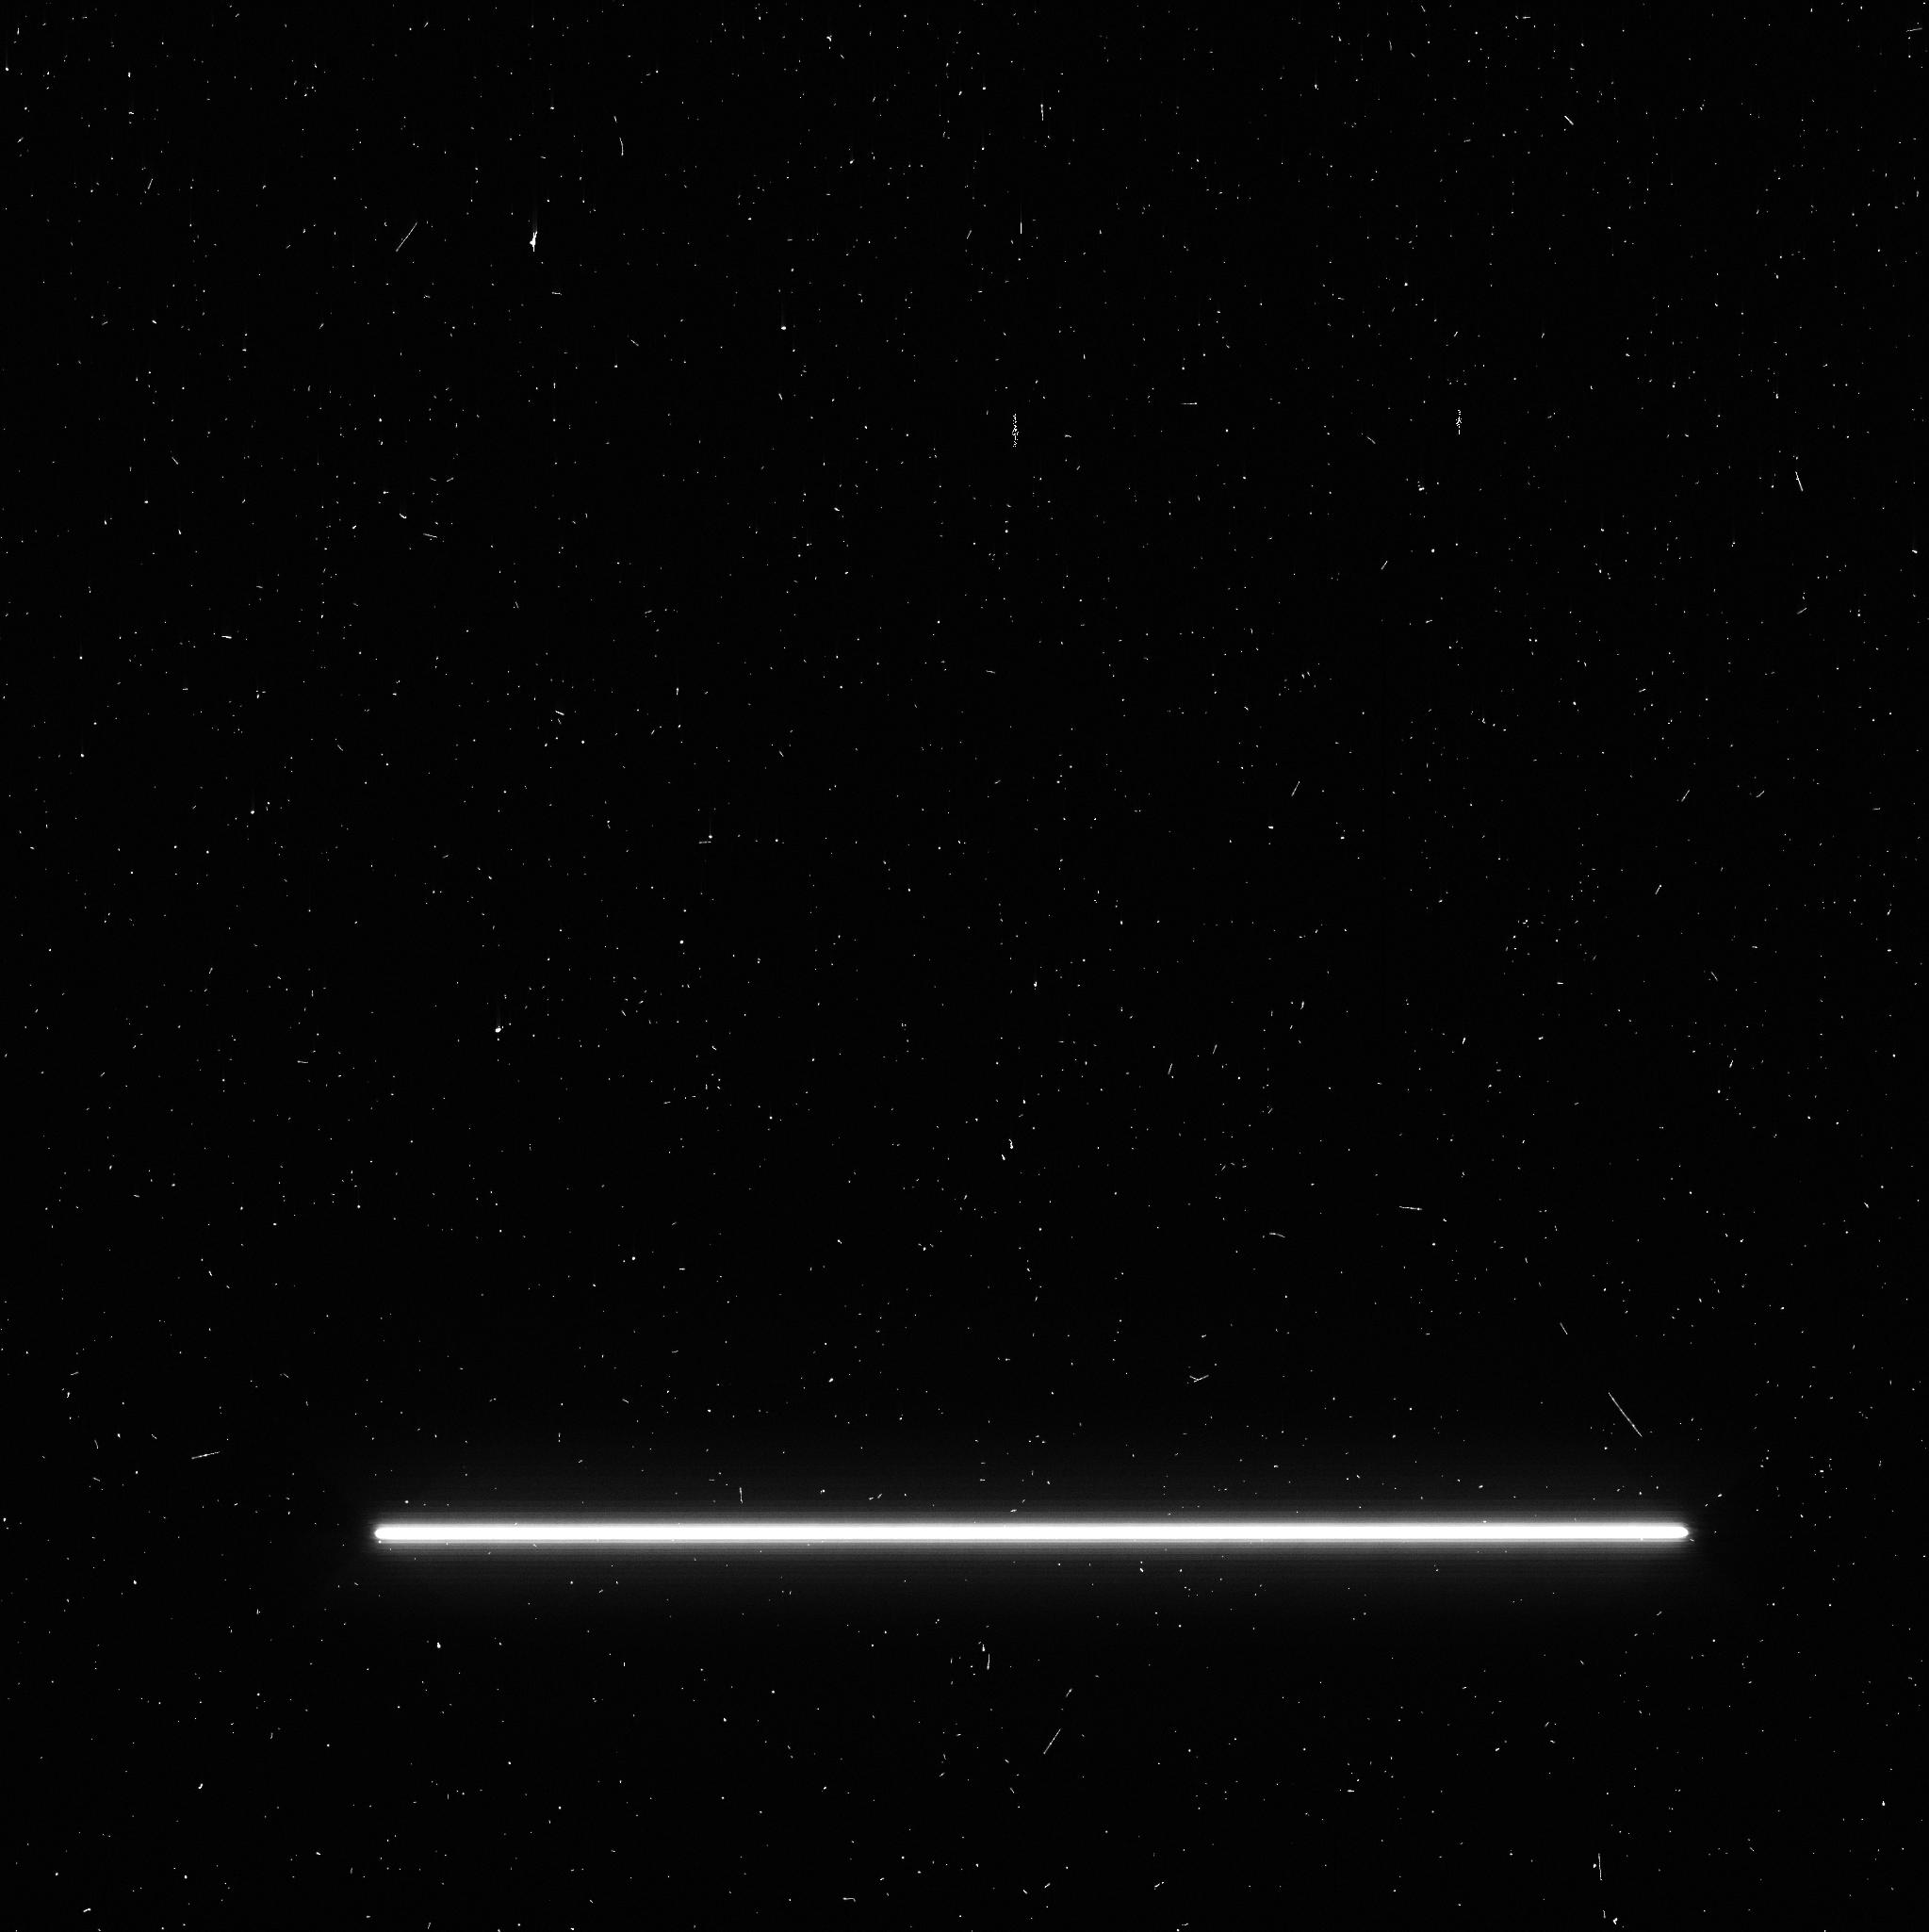
Target: -BET-PIC
Instrument: WFC3/UVIS
Filter: F953N
Exposure: 2 min
Observation ID: idjo06b7q

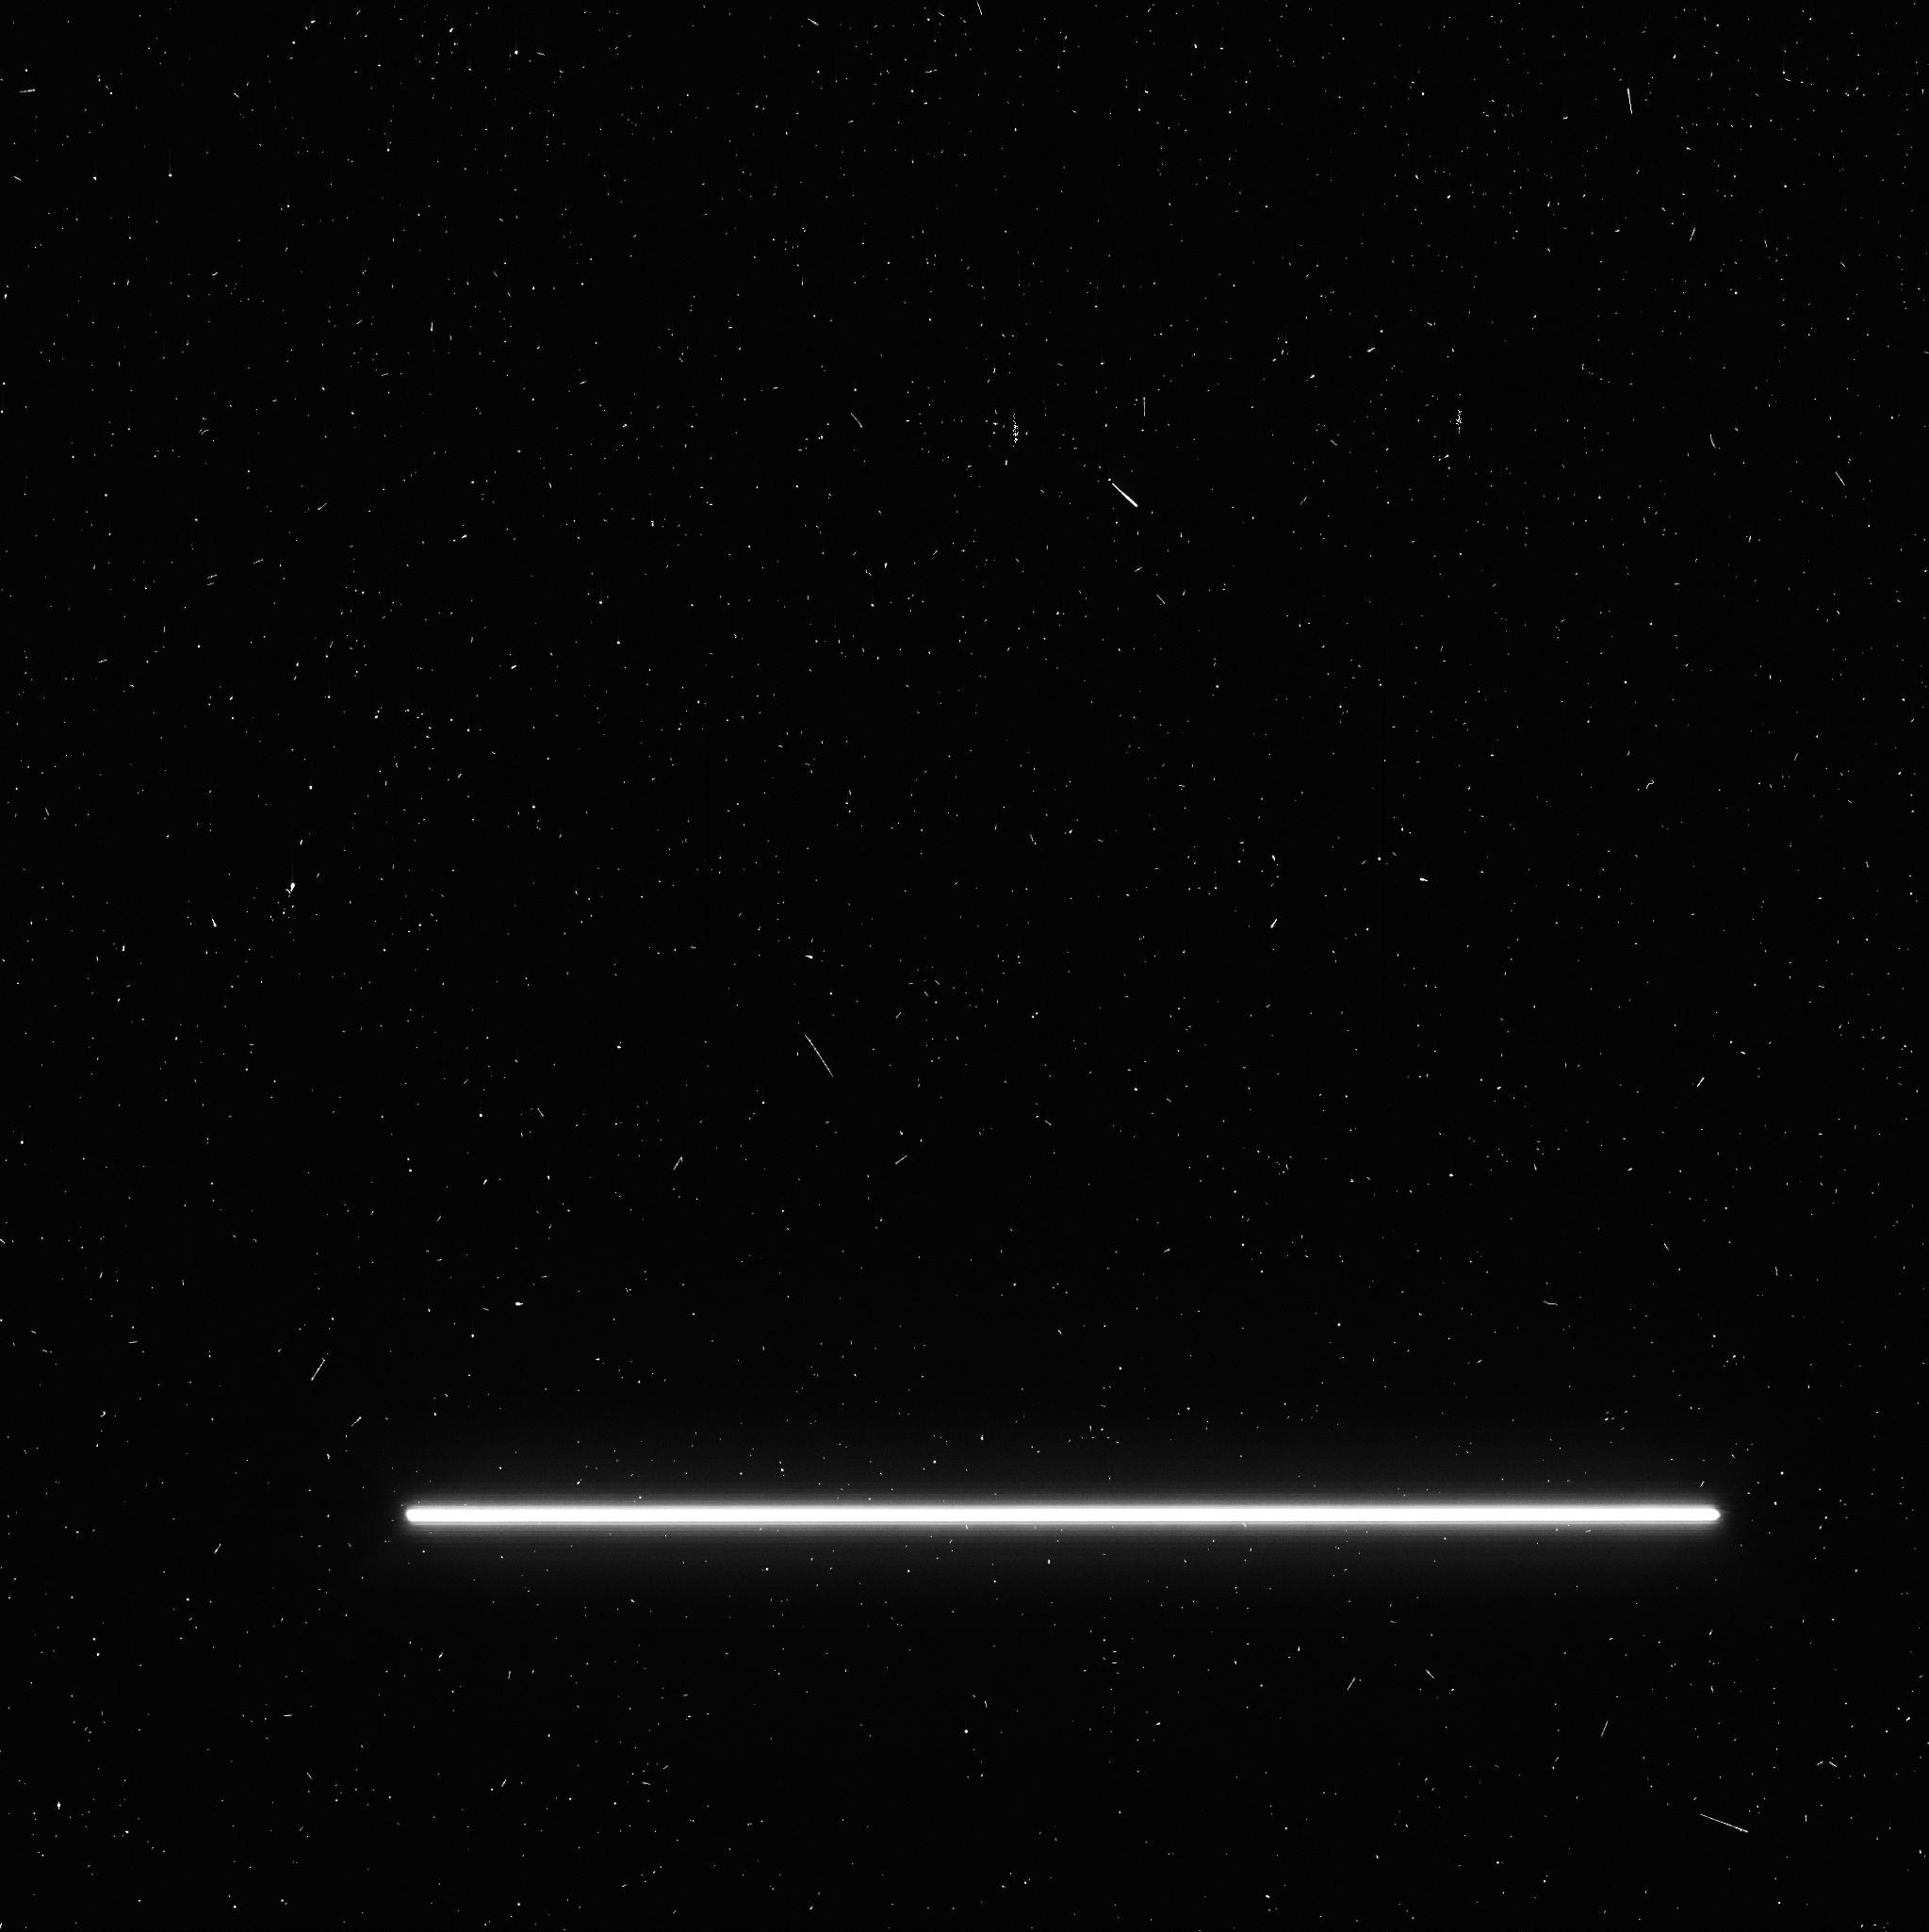
Target: -BET-PIC
Instrument: WFC3/UVIS
Filter: F953N
Exposure: 2 min
Observation ID: idjo04fdq

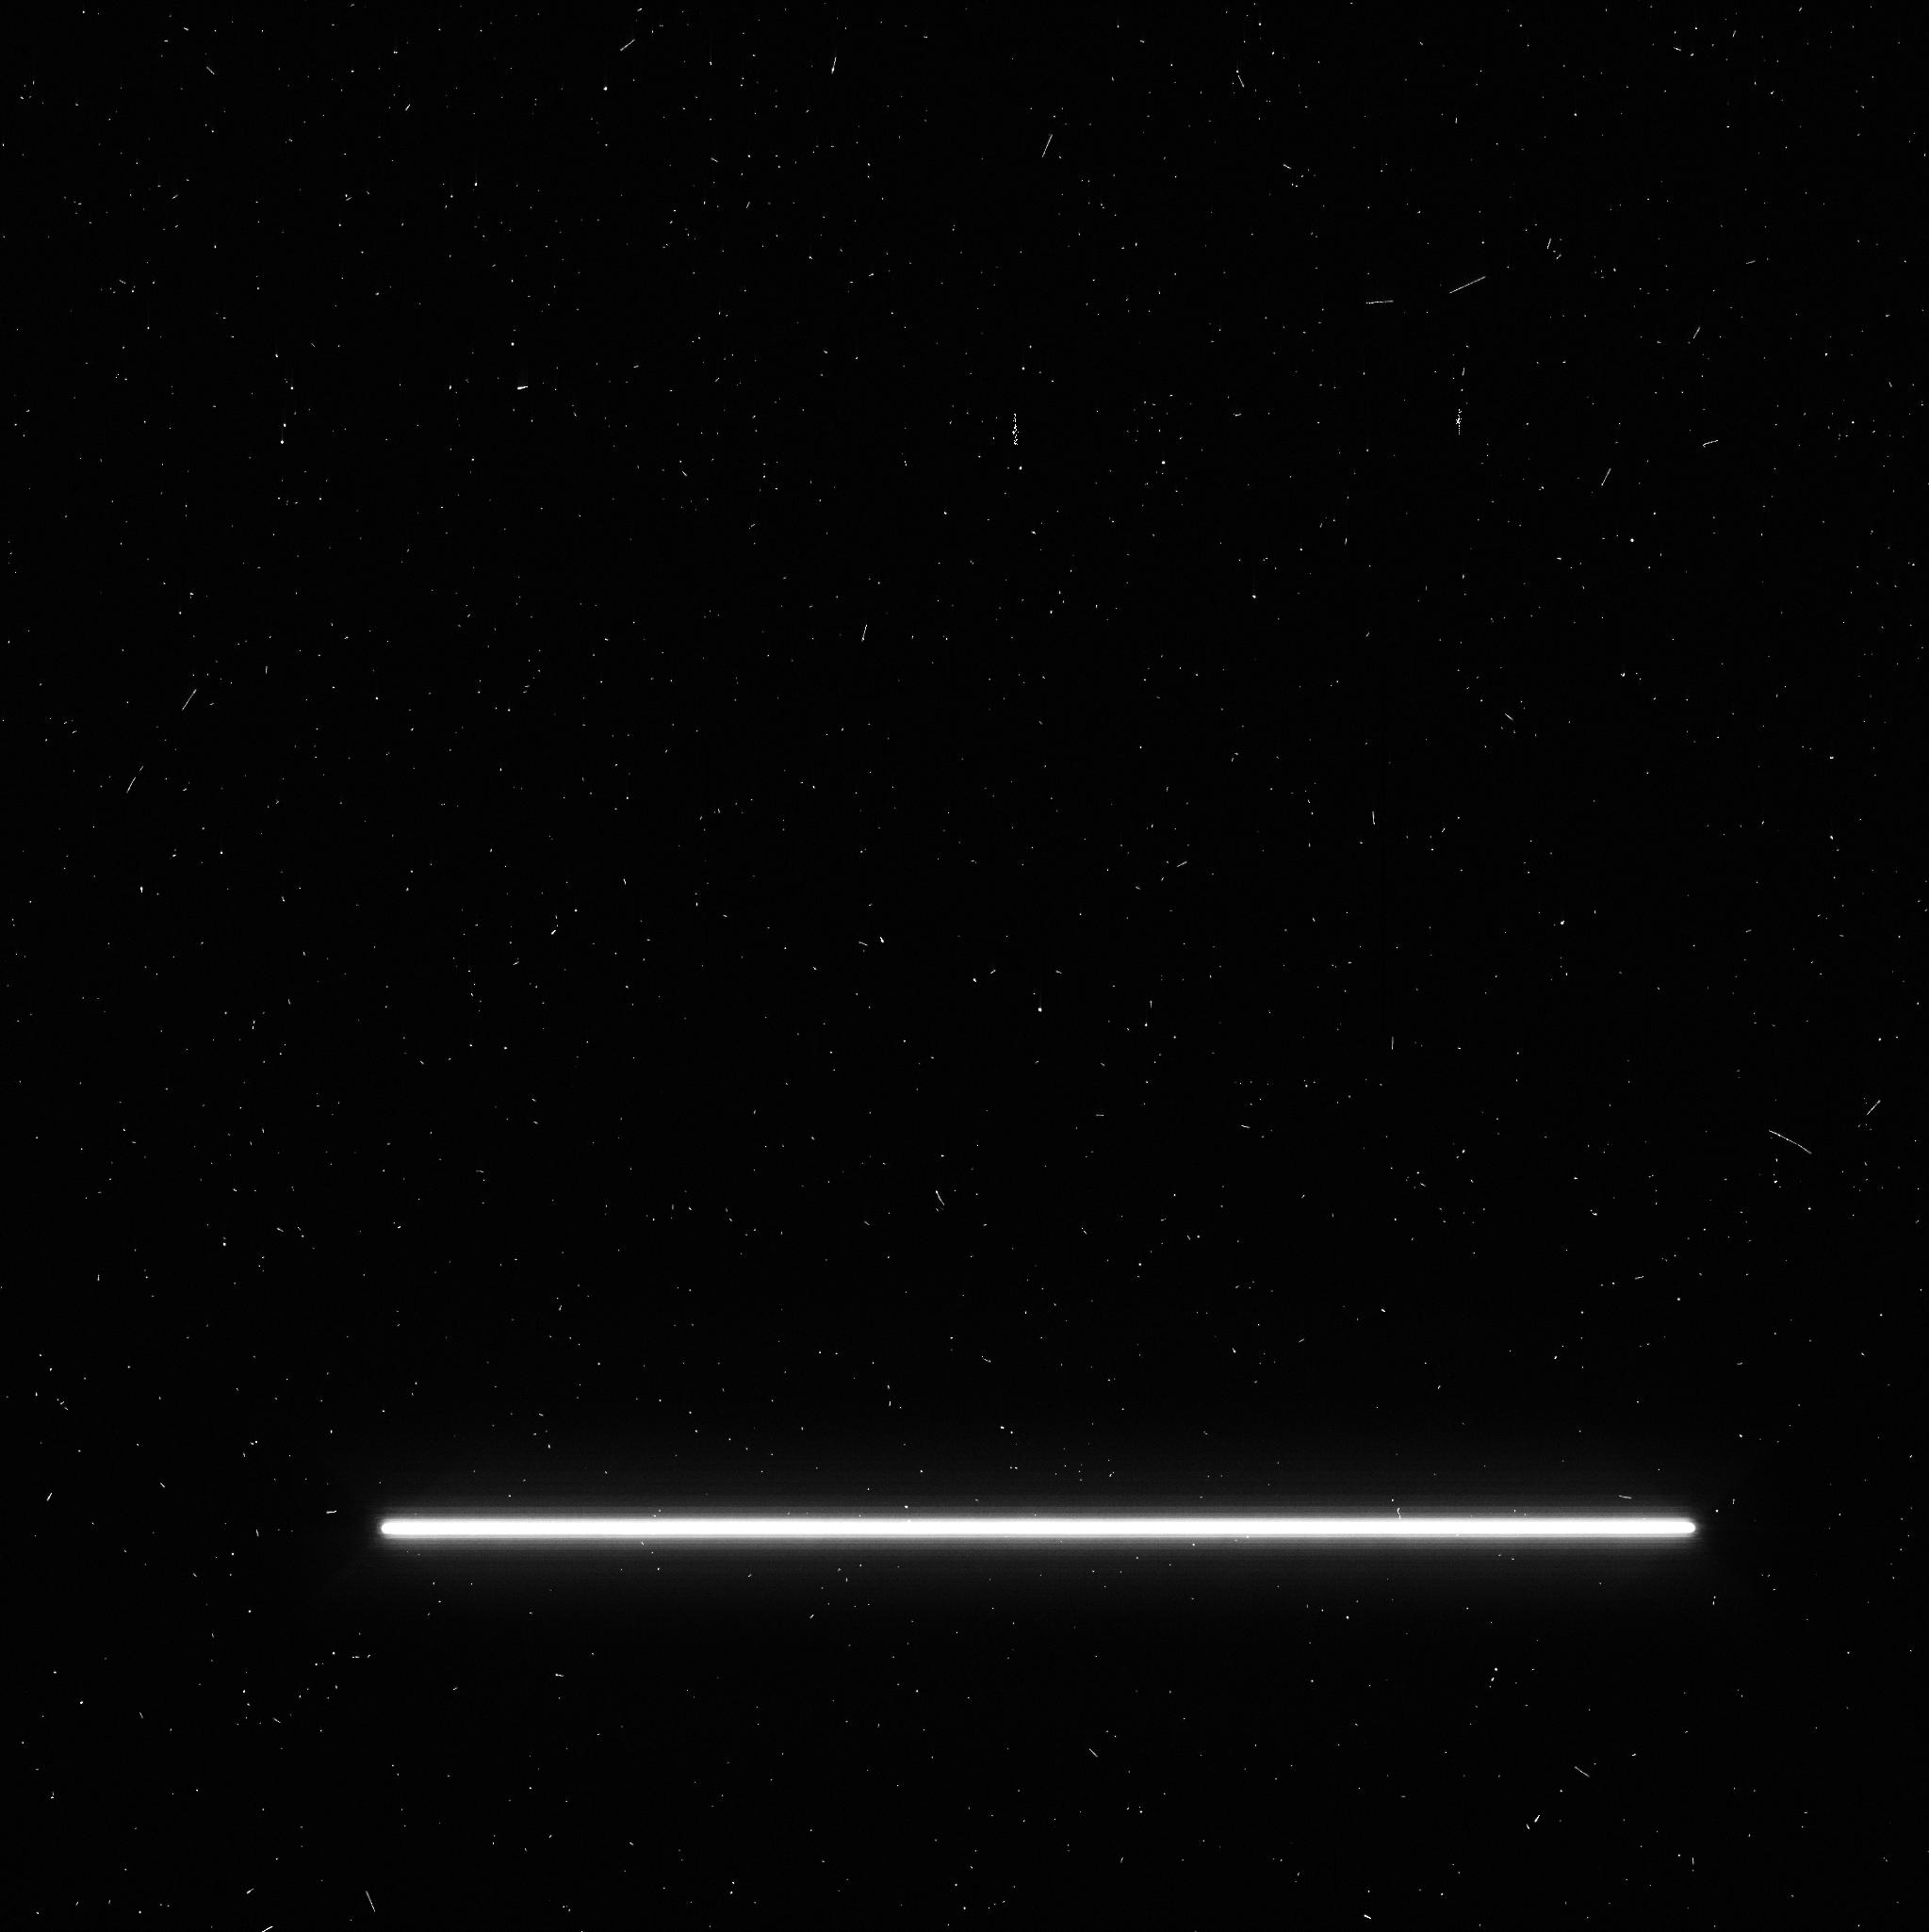
Target: -BET-PIC
Instrument: WFC3/UVIS
Filter: F953N
Exposure: 2 min
Observation ID: idjo05s0q

Probing the young circumplanetary environment of Beta Pic b during transit egress (PI: Wang, Jason J.)

Among the thousands of known exoplanets, Beta Pic b is the only directly imaged exoplanet with a nearly edge-on orbit. We show that the latest astrometric measurements rule out a transit by the planet at 10-sigma significance, but we are certain that the Hill sphere of the planet will transit. With a period of ~22 years and no other system like it, this Hill sphere transit provides a rare opportunity to study the evolving circumplanetary environment of a young and well-characterized exoplanet. To compliment GO-14621, our Cycle 25 proposal to monitor the ingress of the Hill sphere, we propose a modest HST program to photometrically search for signatures of the planet's large scale circumplanetary material during the egress of the Hill sphere transit. The existence of such material is plausible given that Beta Pic's young age is similar to that of the ring-bearing J1407b system. Combined with GO-14621 and less-precise but dedicated ground-based monitoring, these observations will give us a comprehensive set of observations about this young circumplanetary environment. Given the sparse observational data of circumplanetary environments, non-detections will also be valuable for constraining the timescales relevant to circumplanetary material and moon formation. If photometric variations are detected with HST, these results would yield empirical information concerning the dynamics of the system and the evolution of planetary systems as a whole.